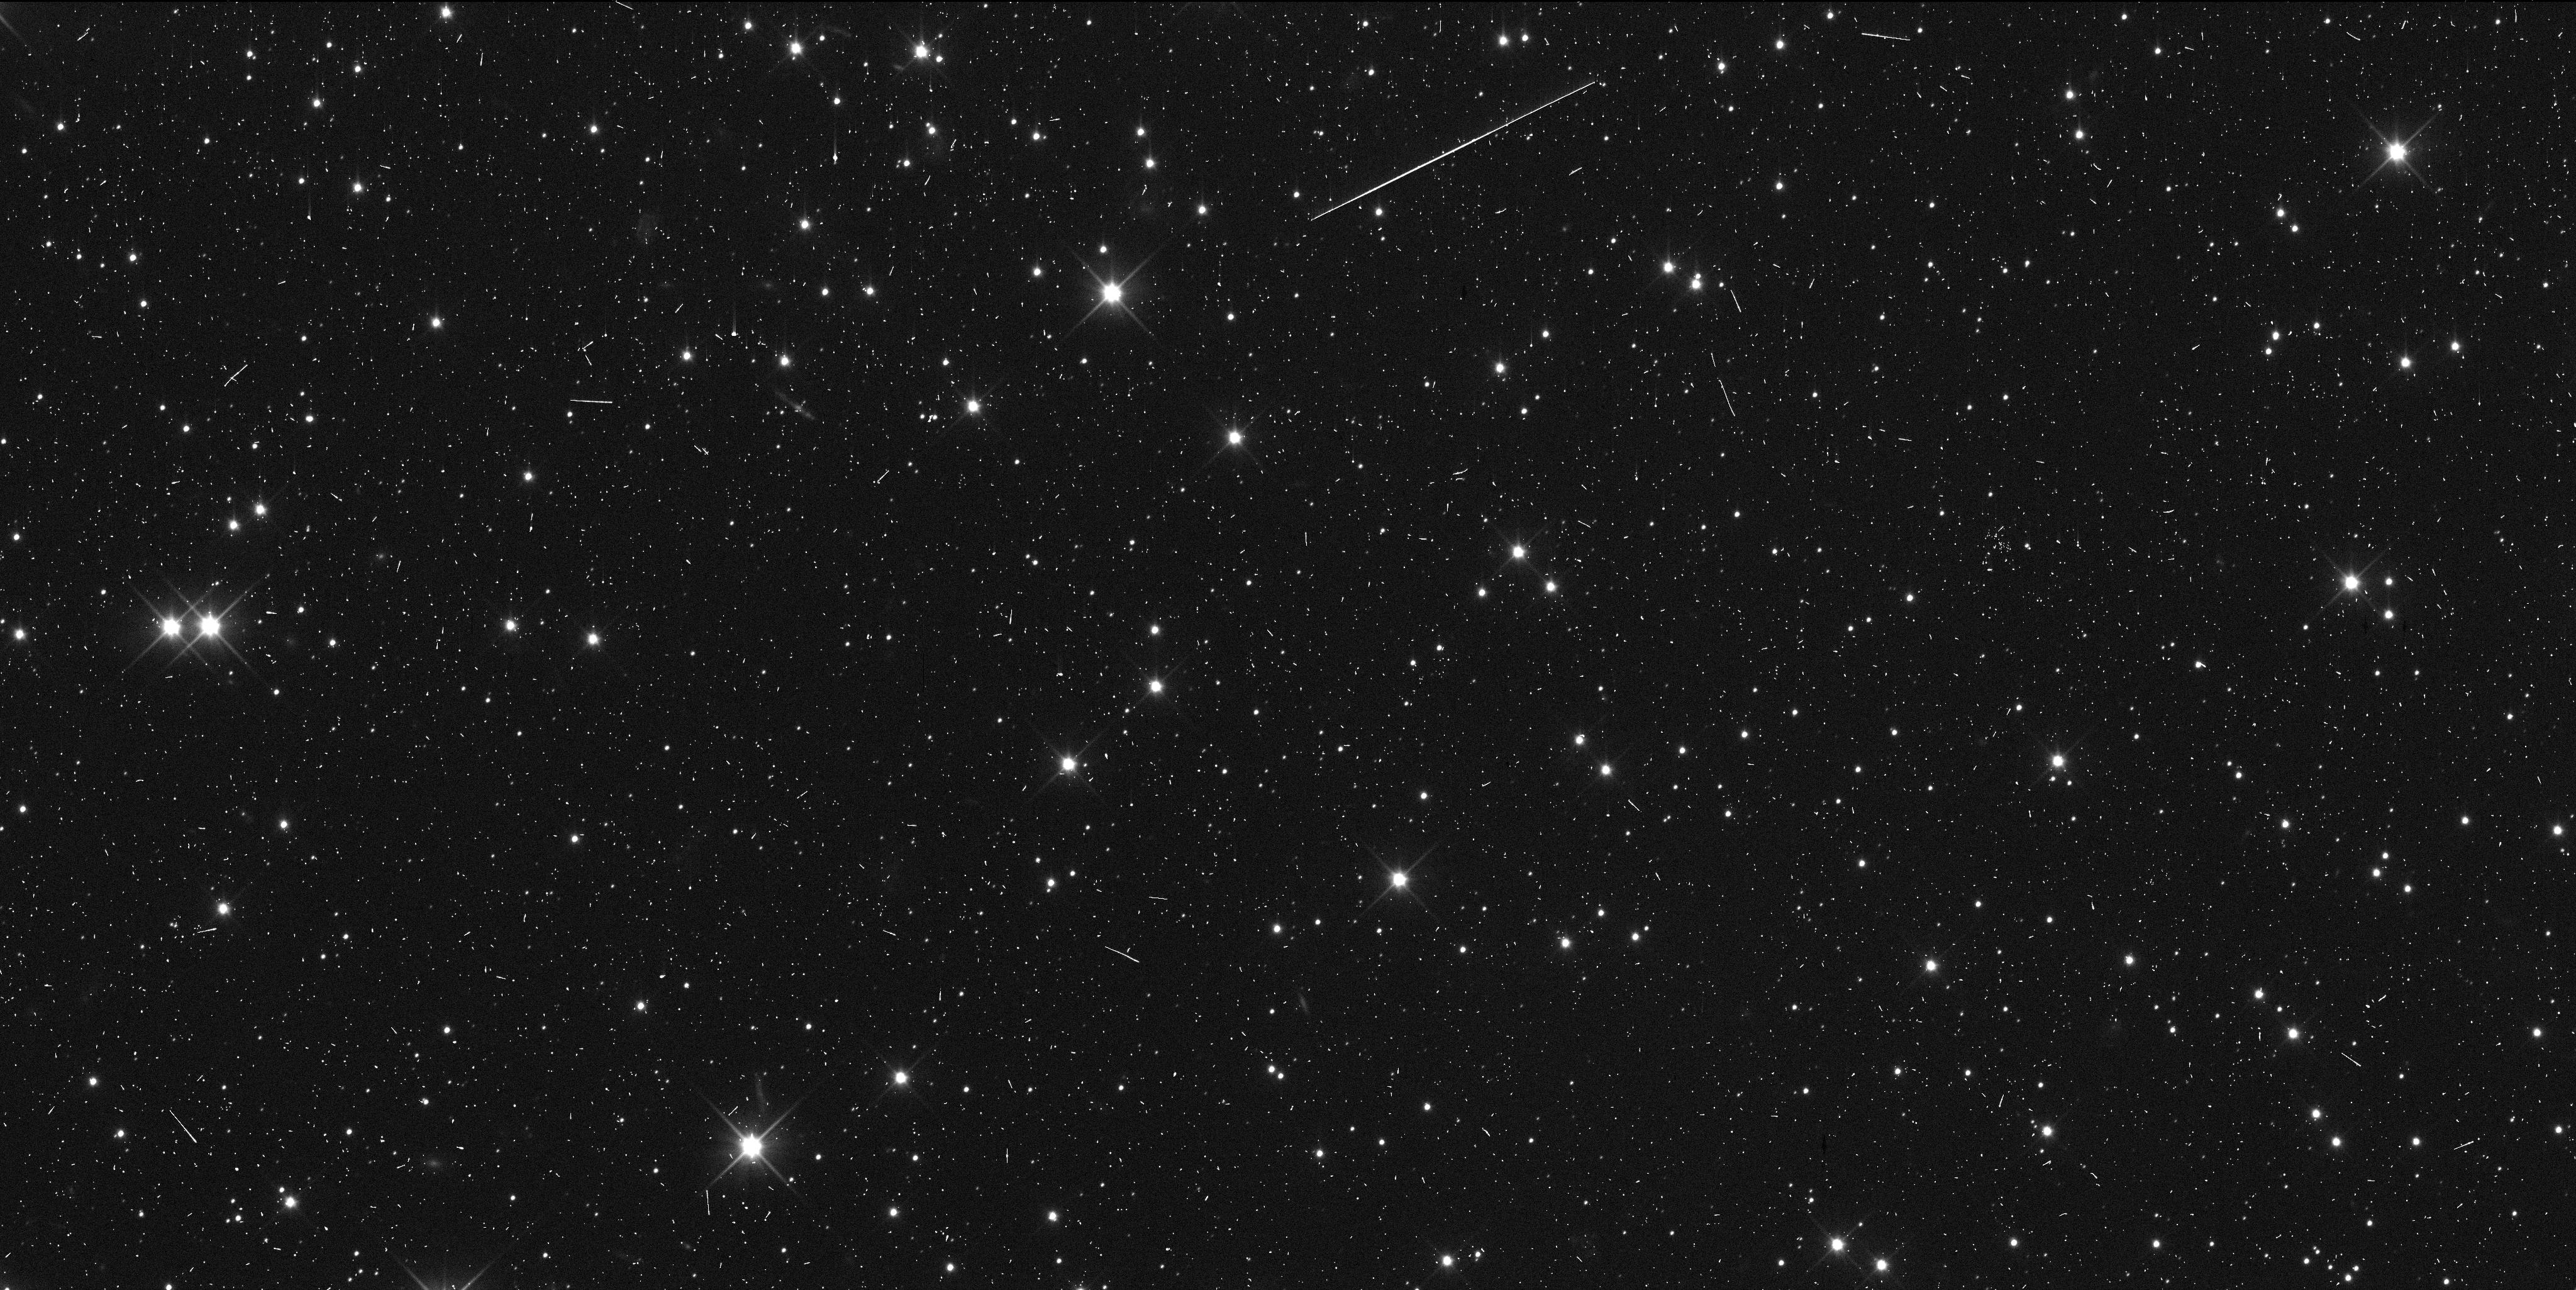
Target: 486958-E. Instrument: WFC3/UVIS. Filter: F350LP. Exposure: 6 min. Observation ID: idw612qxq

Astrometry of 2014MU69 for New Horizons encounter (PI: Buie, Marc W.)

We propose 12 orbits of time to make high-precision astrometric measurements of the New Horizons extended mission target, 2014MU69. These observations are in direct support of the navigation of New Horizons leading up to its encounter in Jan 2019. These visits represent an optimized plan for improved orbit estimates that will complete as the target becomes directly observable by New Horizons. This astrometry is a key element leading up to a close investigation of a Cold-Classical Kuiper Belt Object, one of the most primitive members of our solar system.